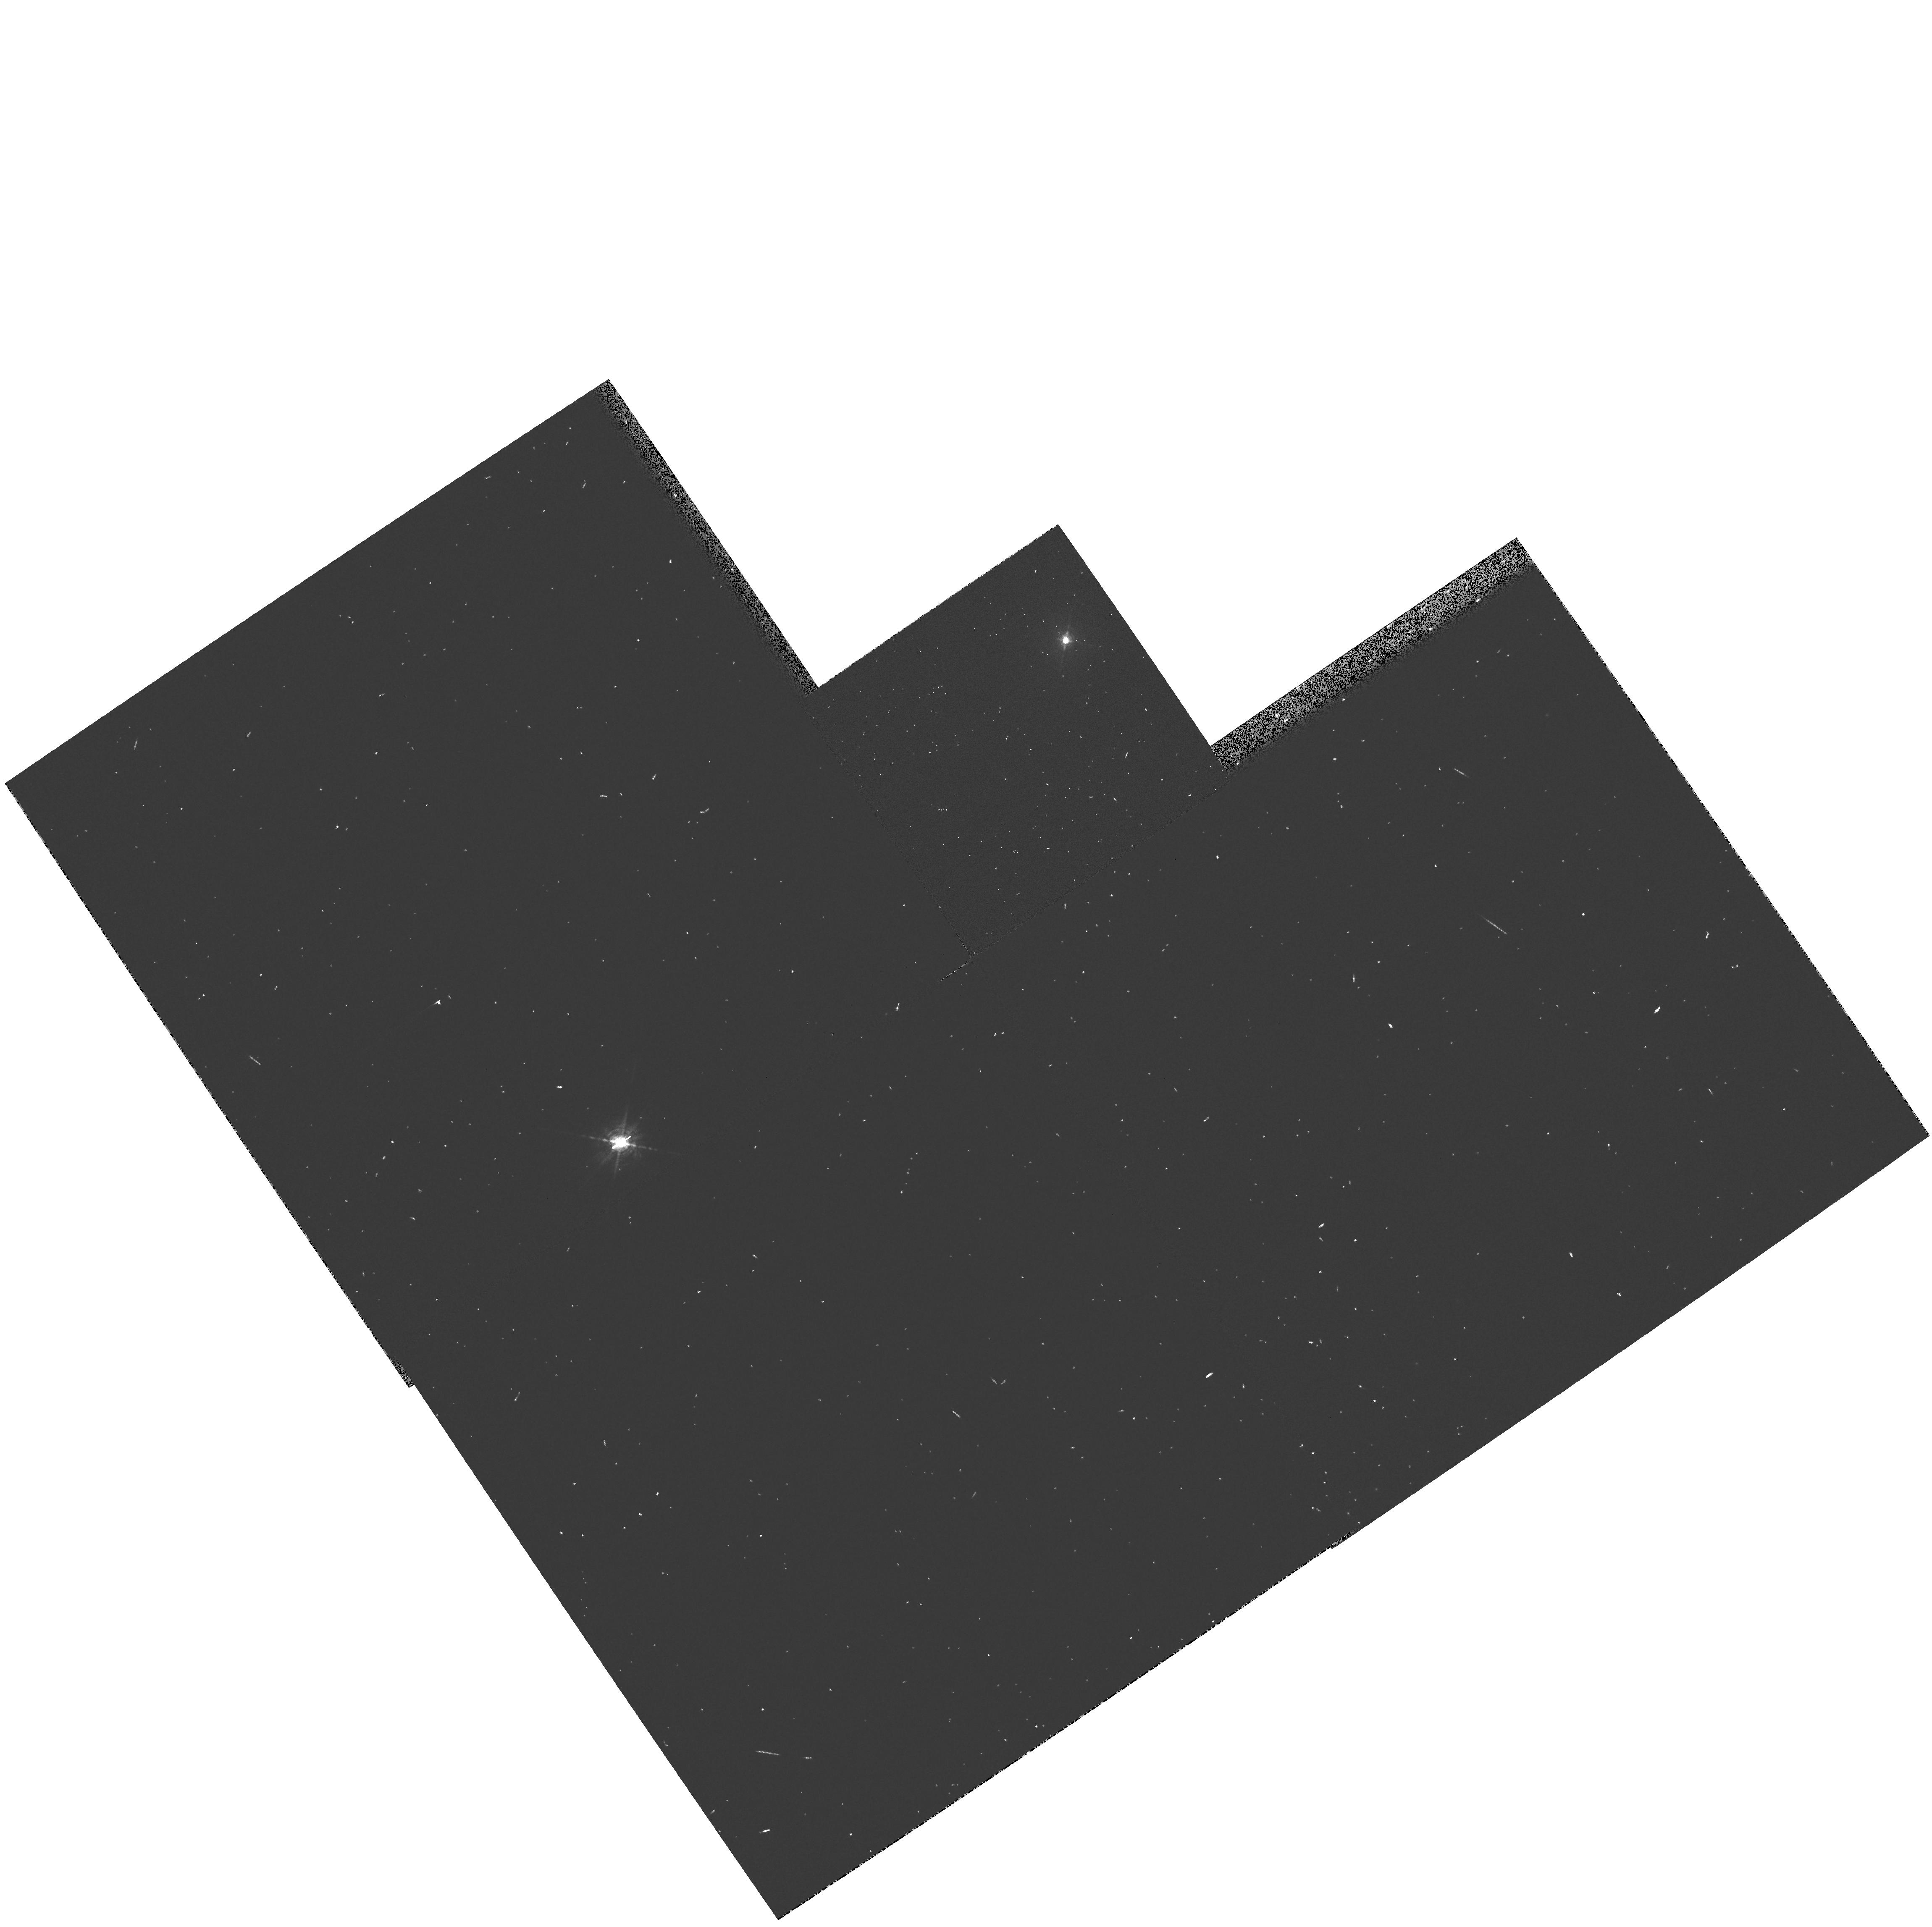
Target: NGC3783
Instrument: WFPC2/PC
Filter: FR680P15
Exposure: 2 min
Observation ID: u5gu010br

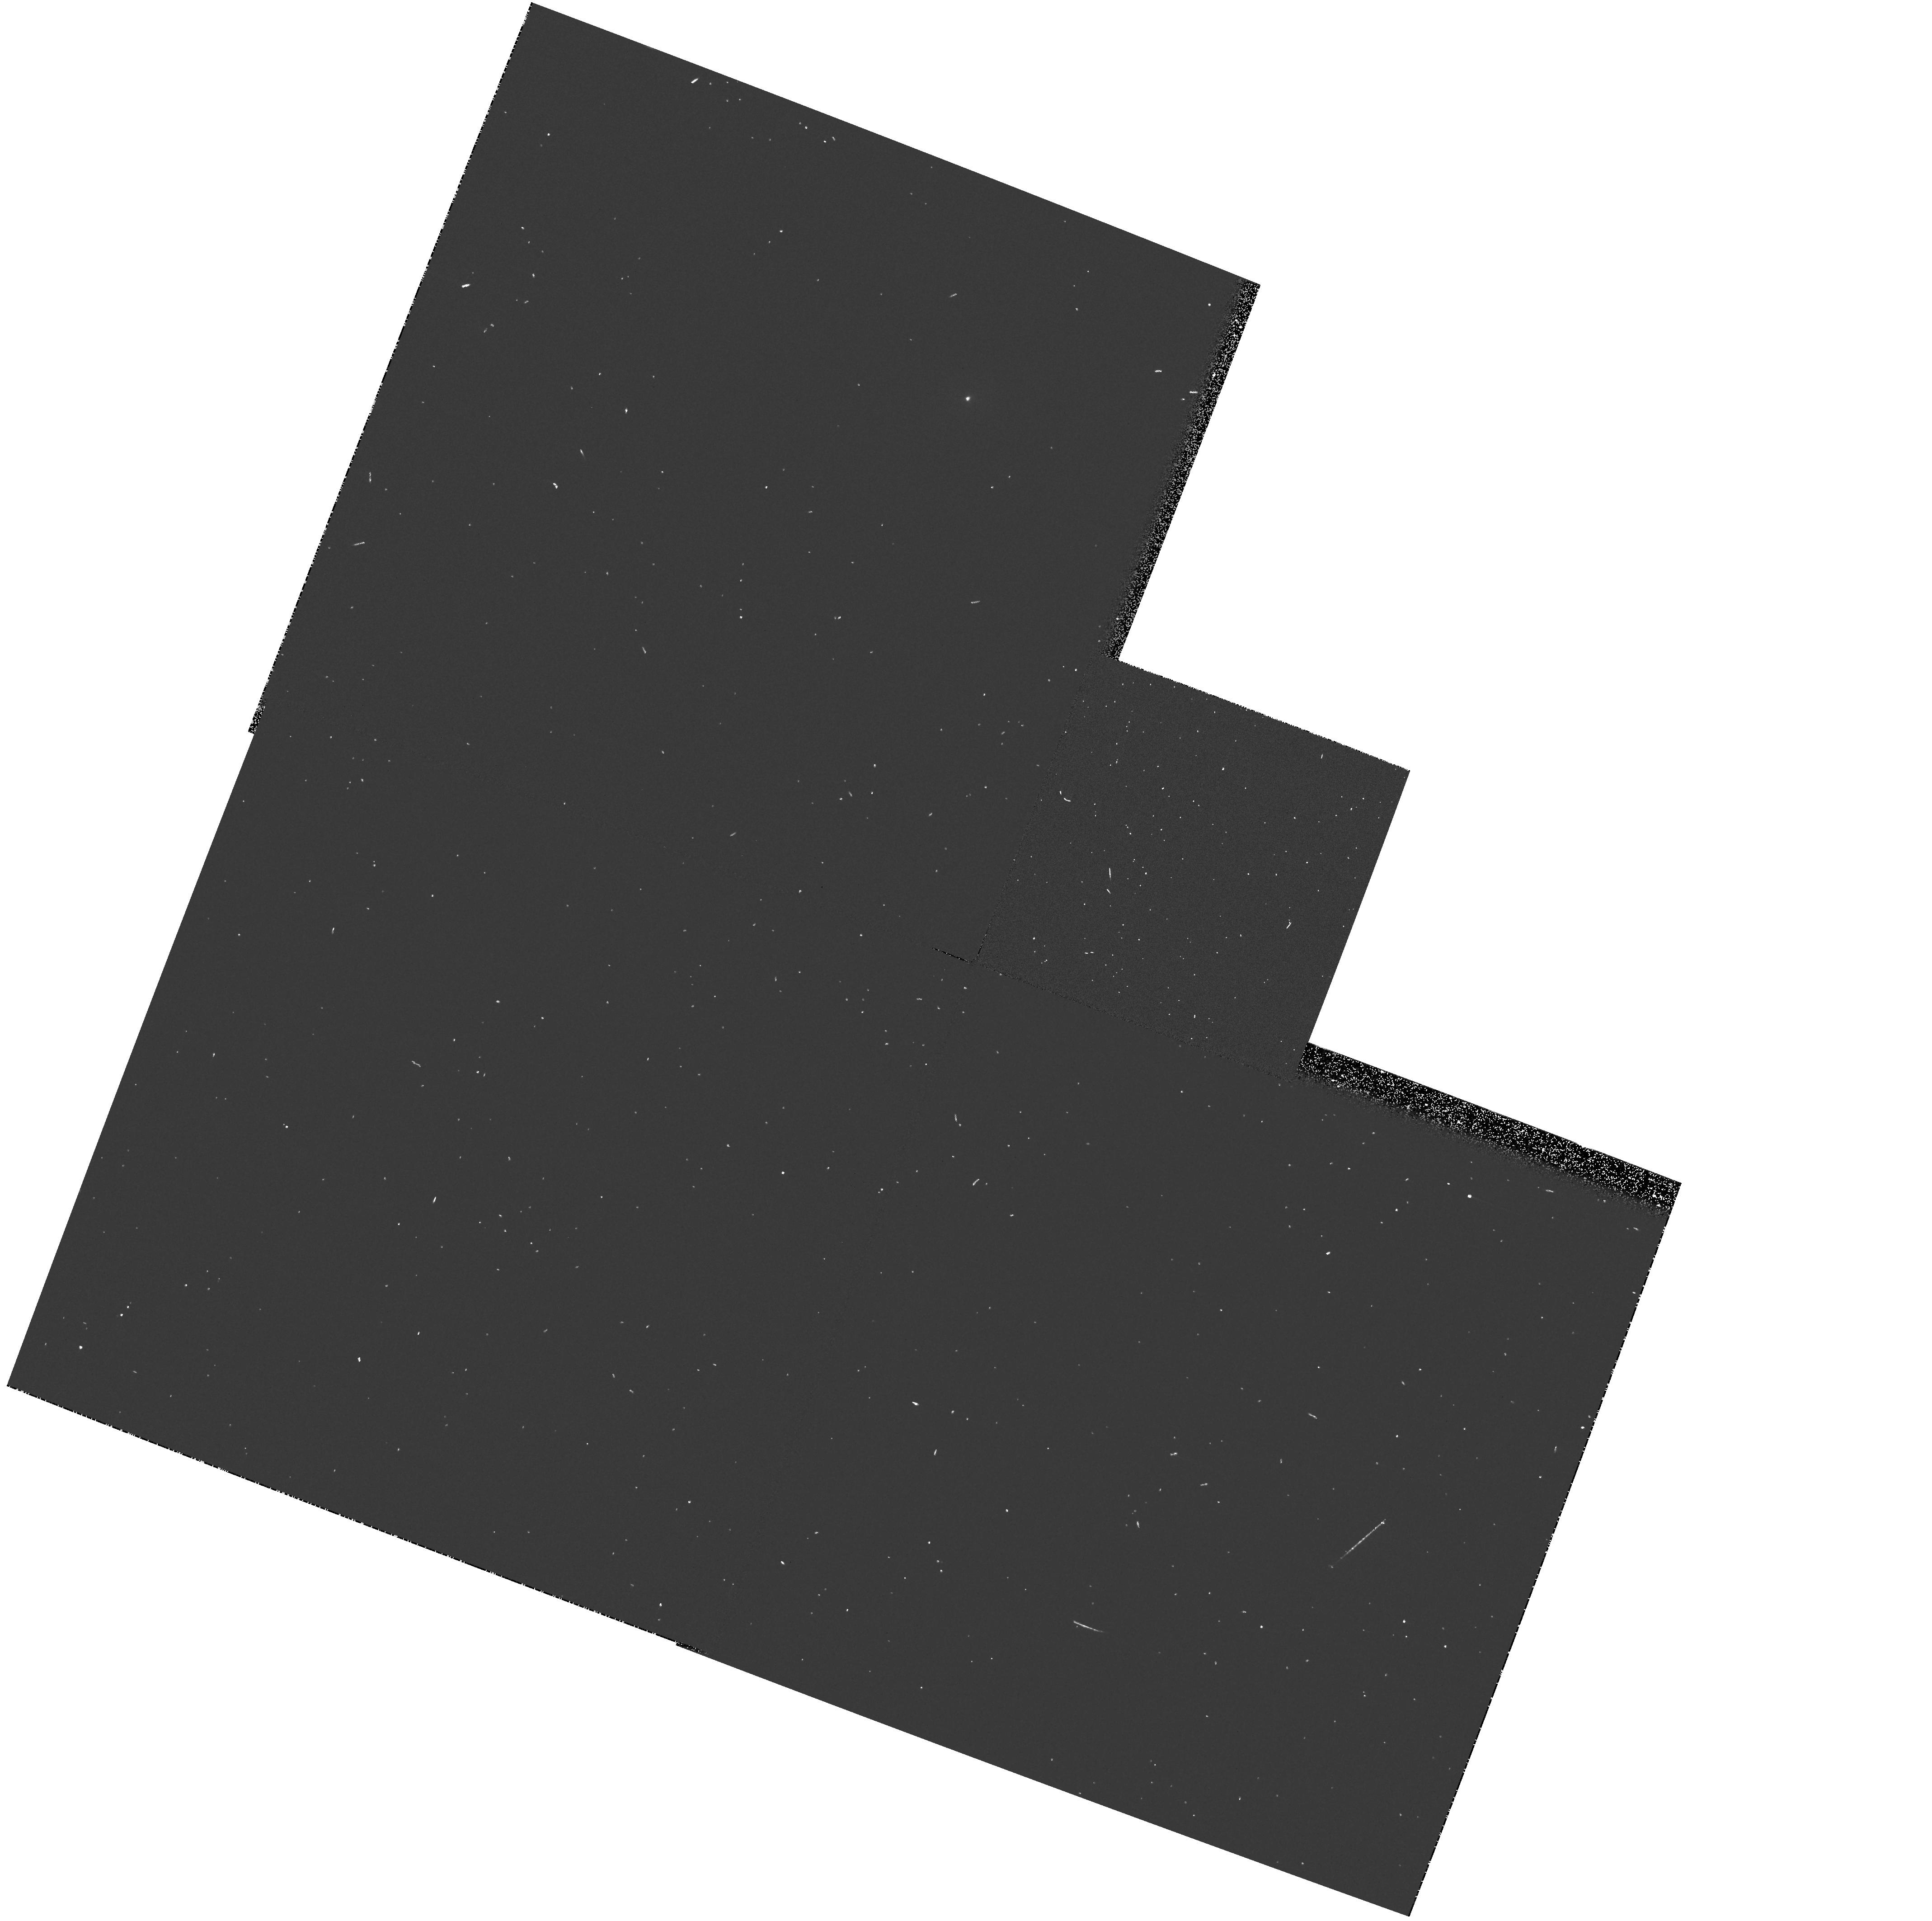
Target: NGC4593
Instrument: WFPC2/PC
Filter: FR533N
Exposure: 1 min
Observation ID: u5gu0308r

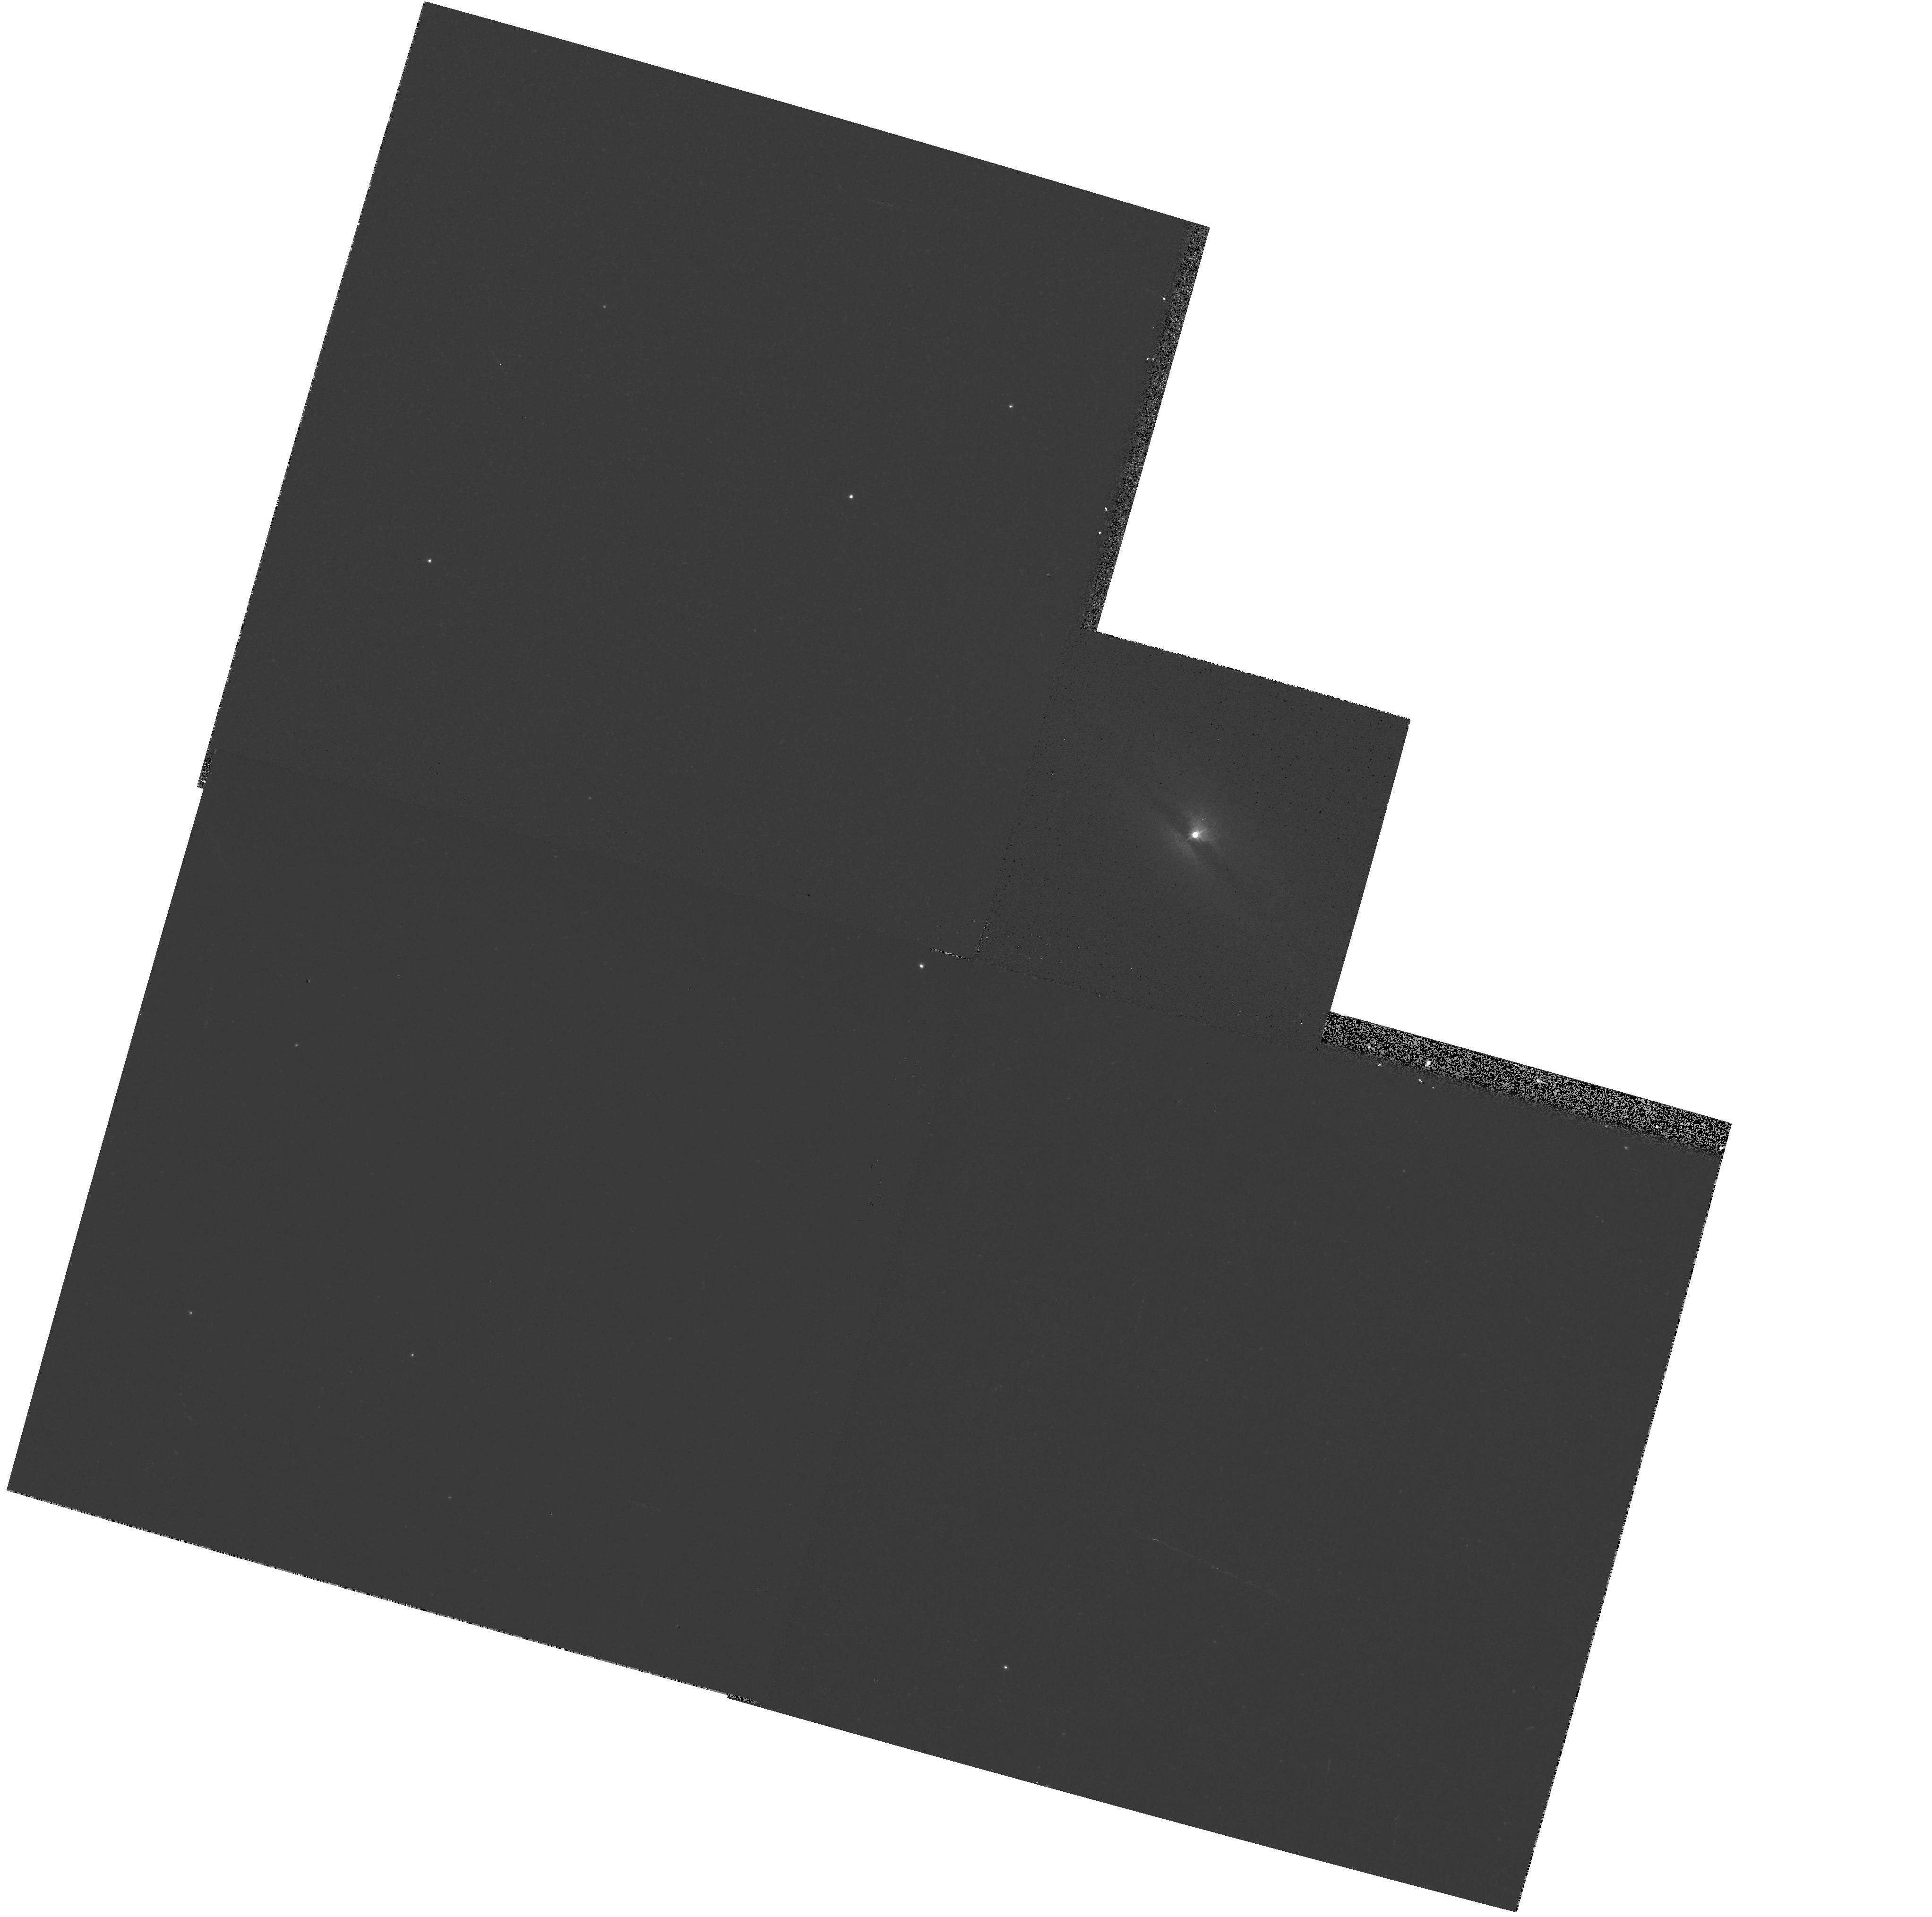
Target: IC4329A
Instrument: WFPC2/PC
Filter: F547M
Exposure: 3 min
Observation ID: hst_8240_04_wfpc2_pc_f547m_u5gu04

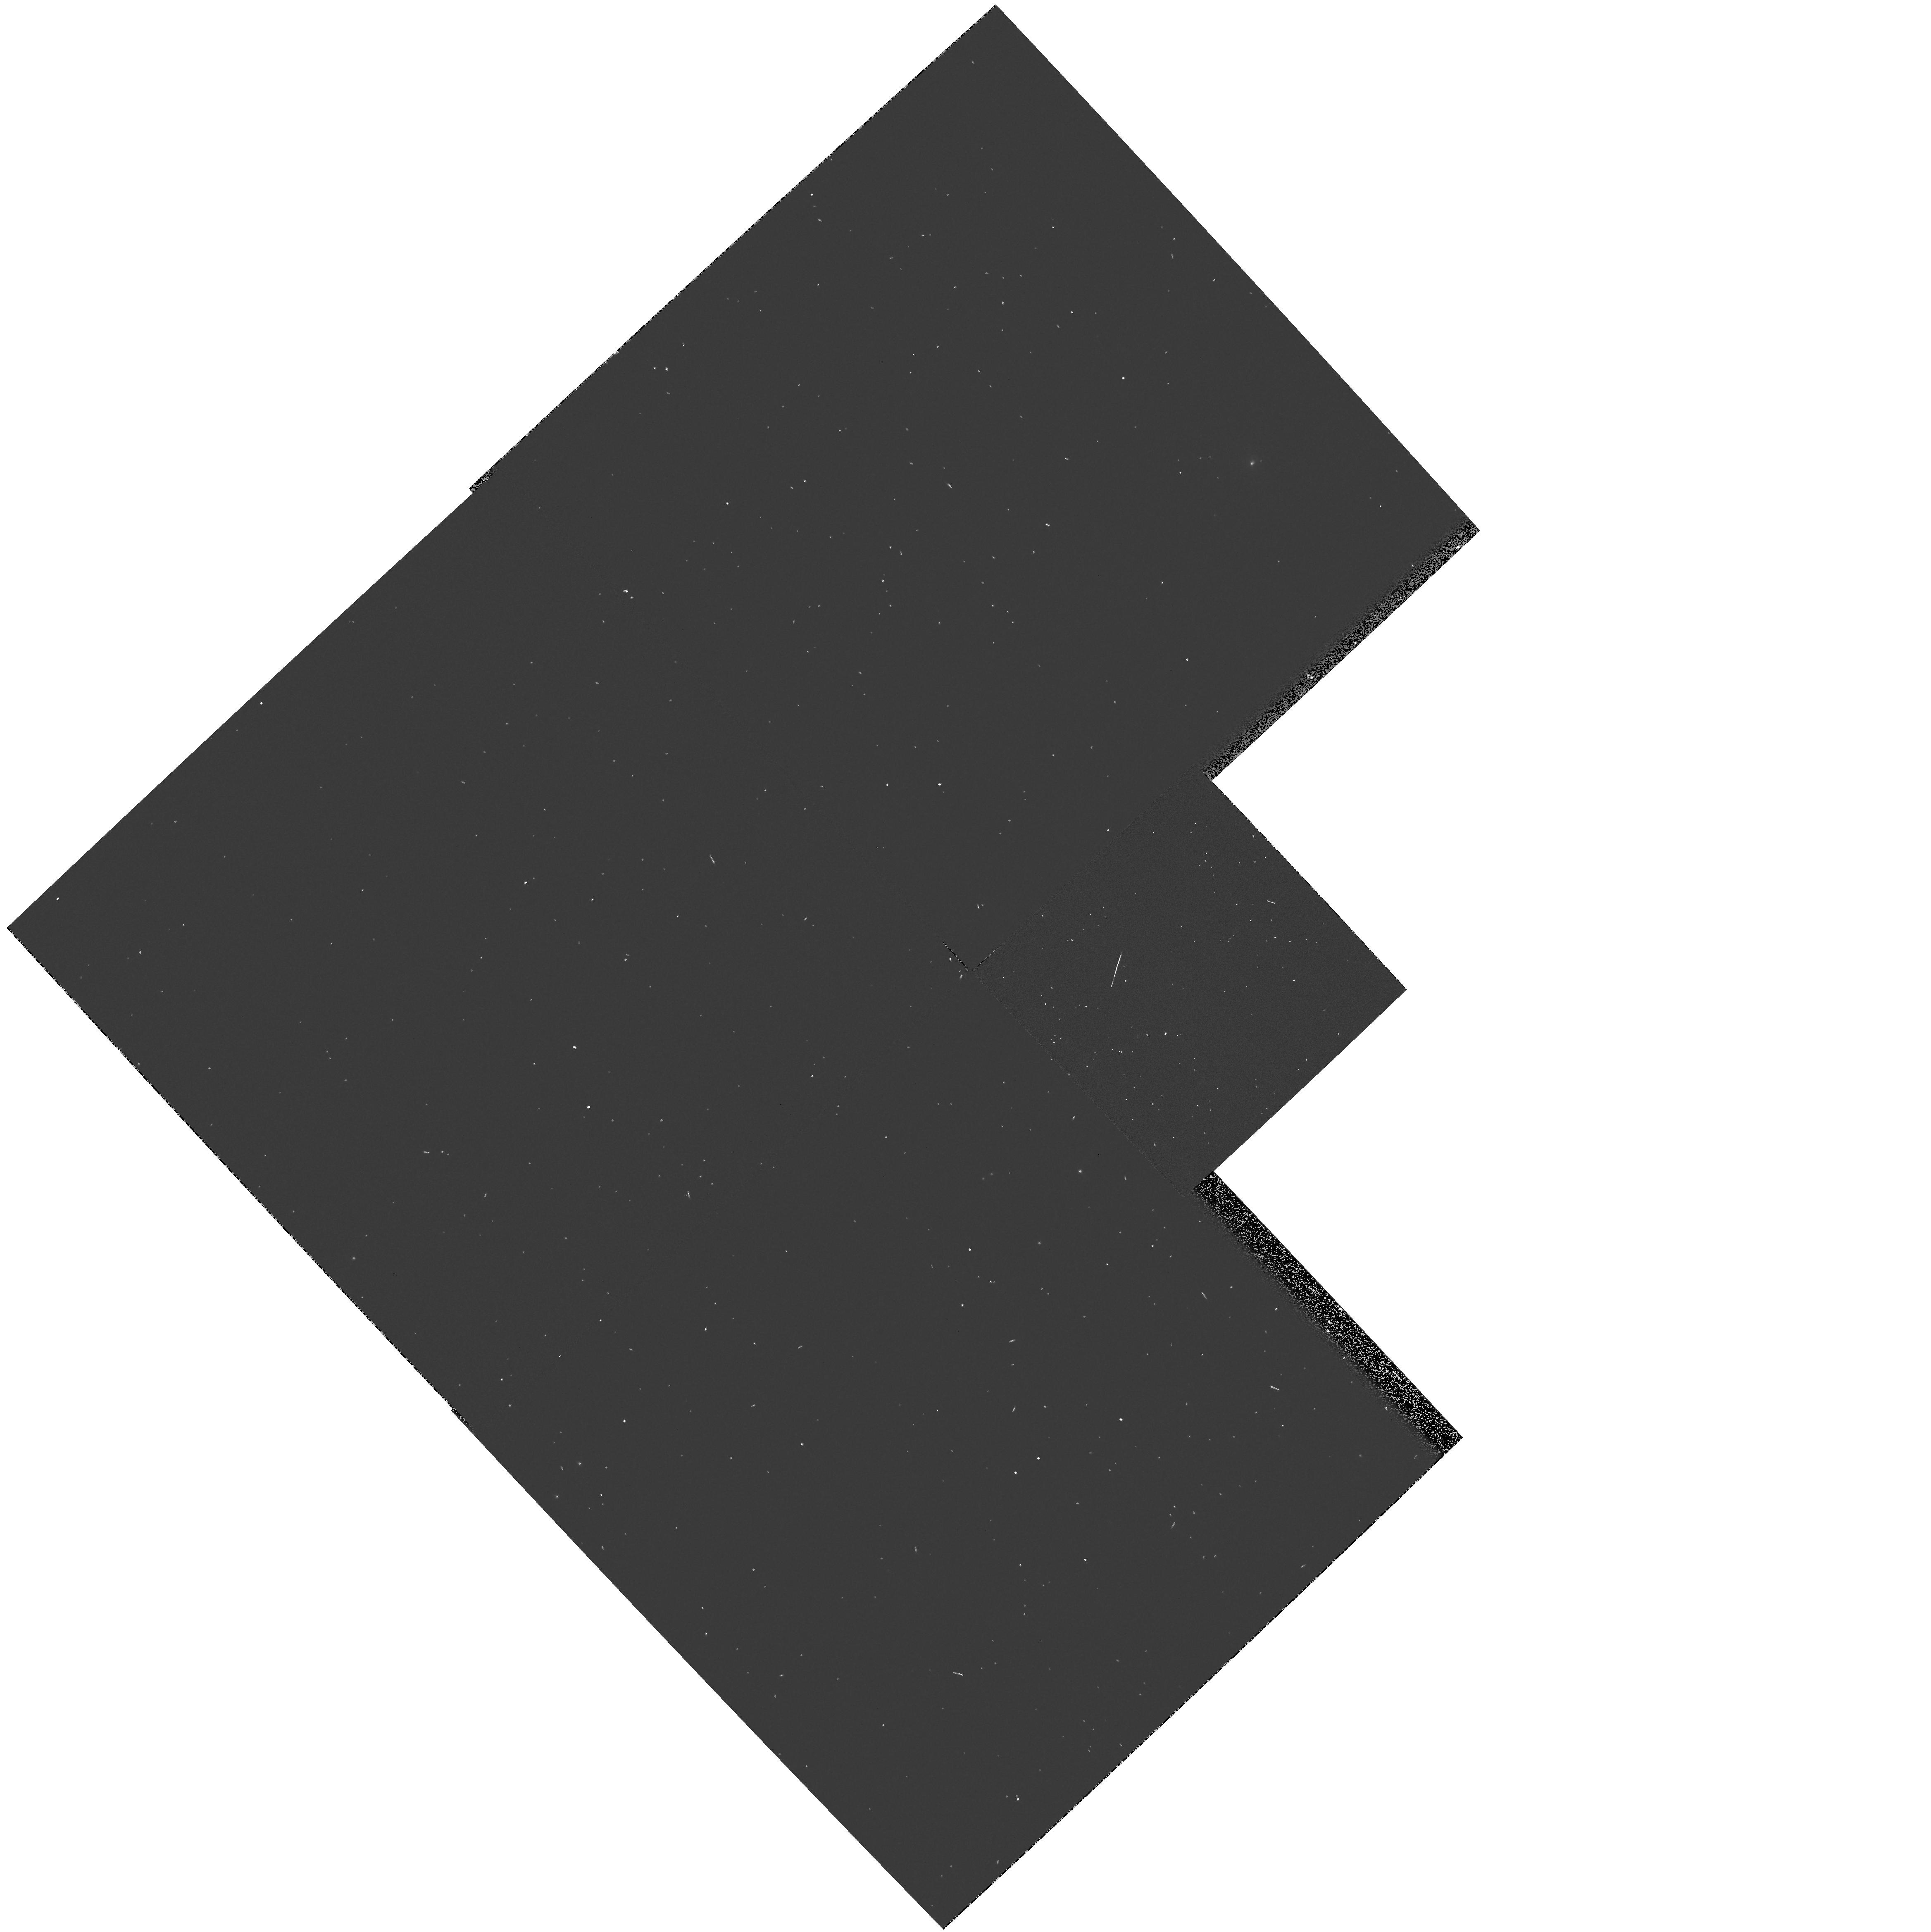
Target: NGC6814
Instrument: WFPC2/PC
Filter: FR533N
Exposure: 2 min
Observation ID: u5gu0606r

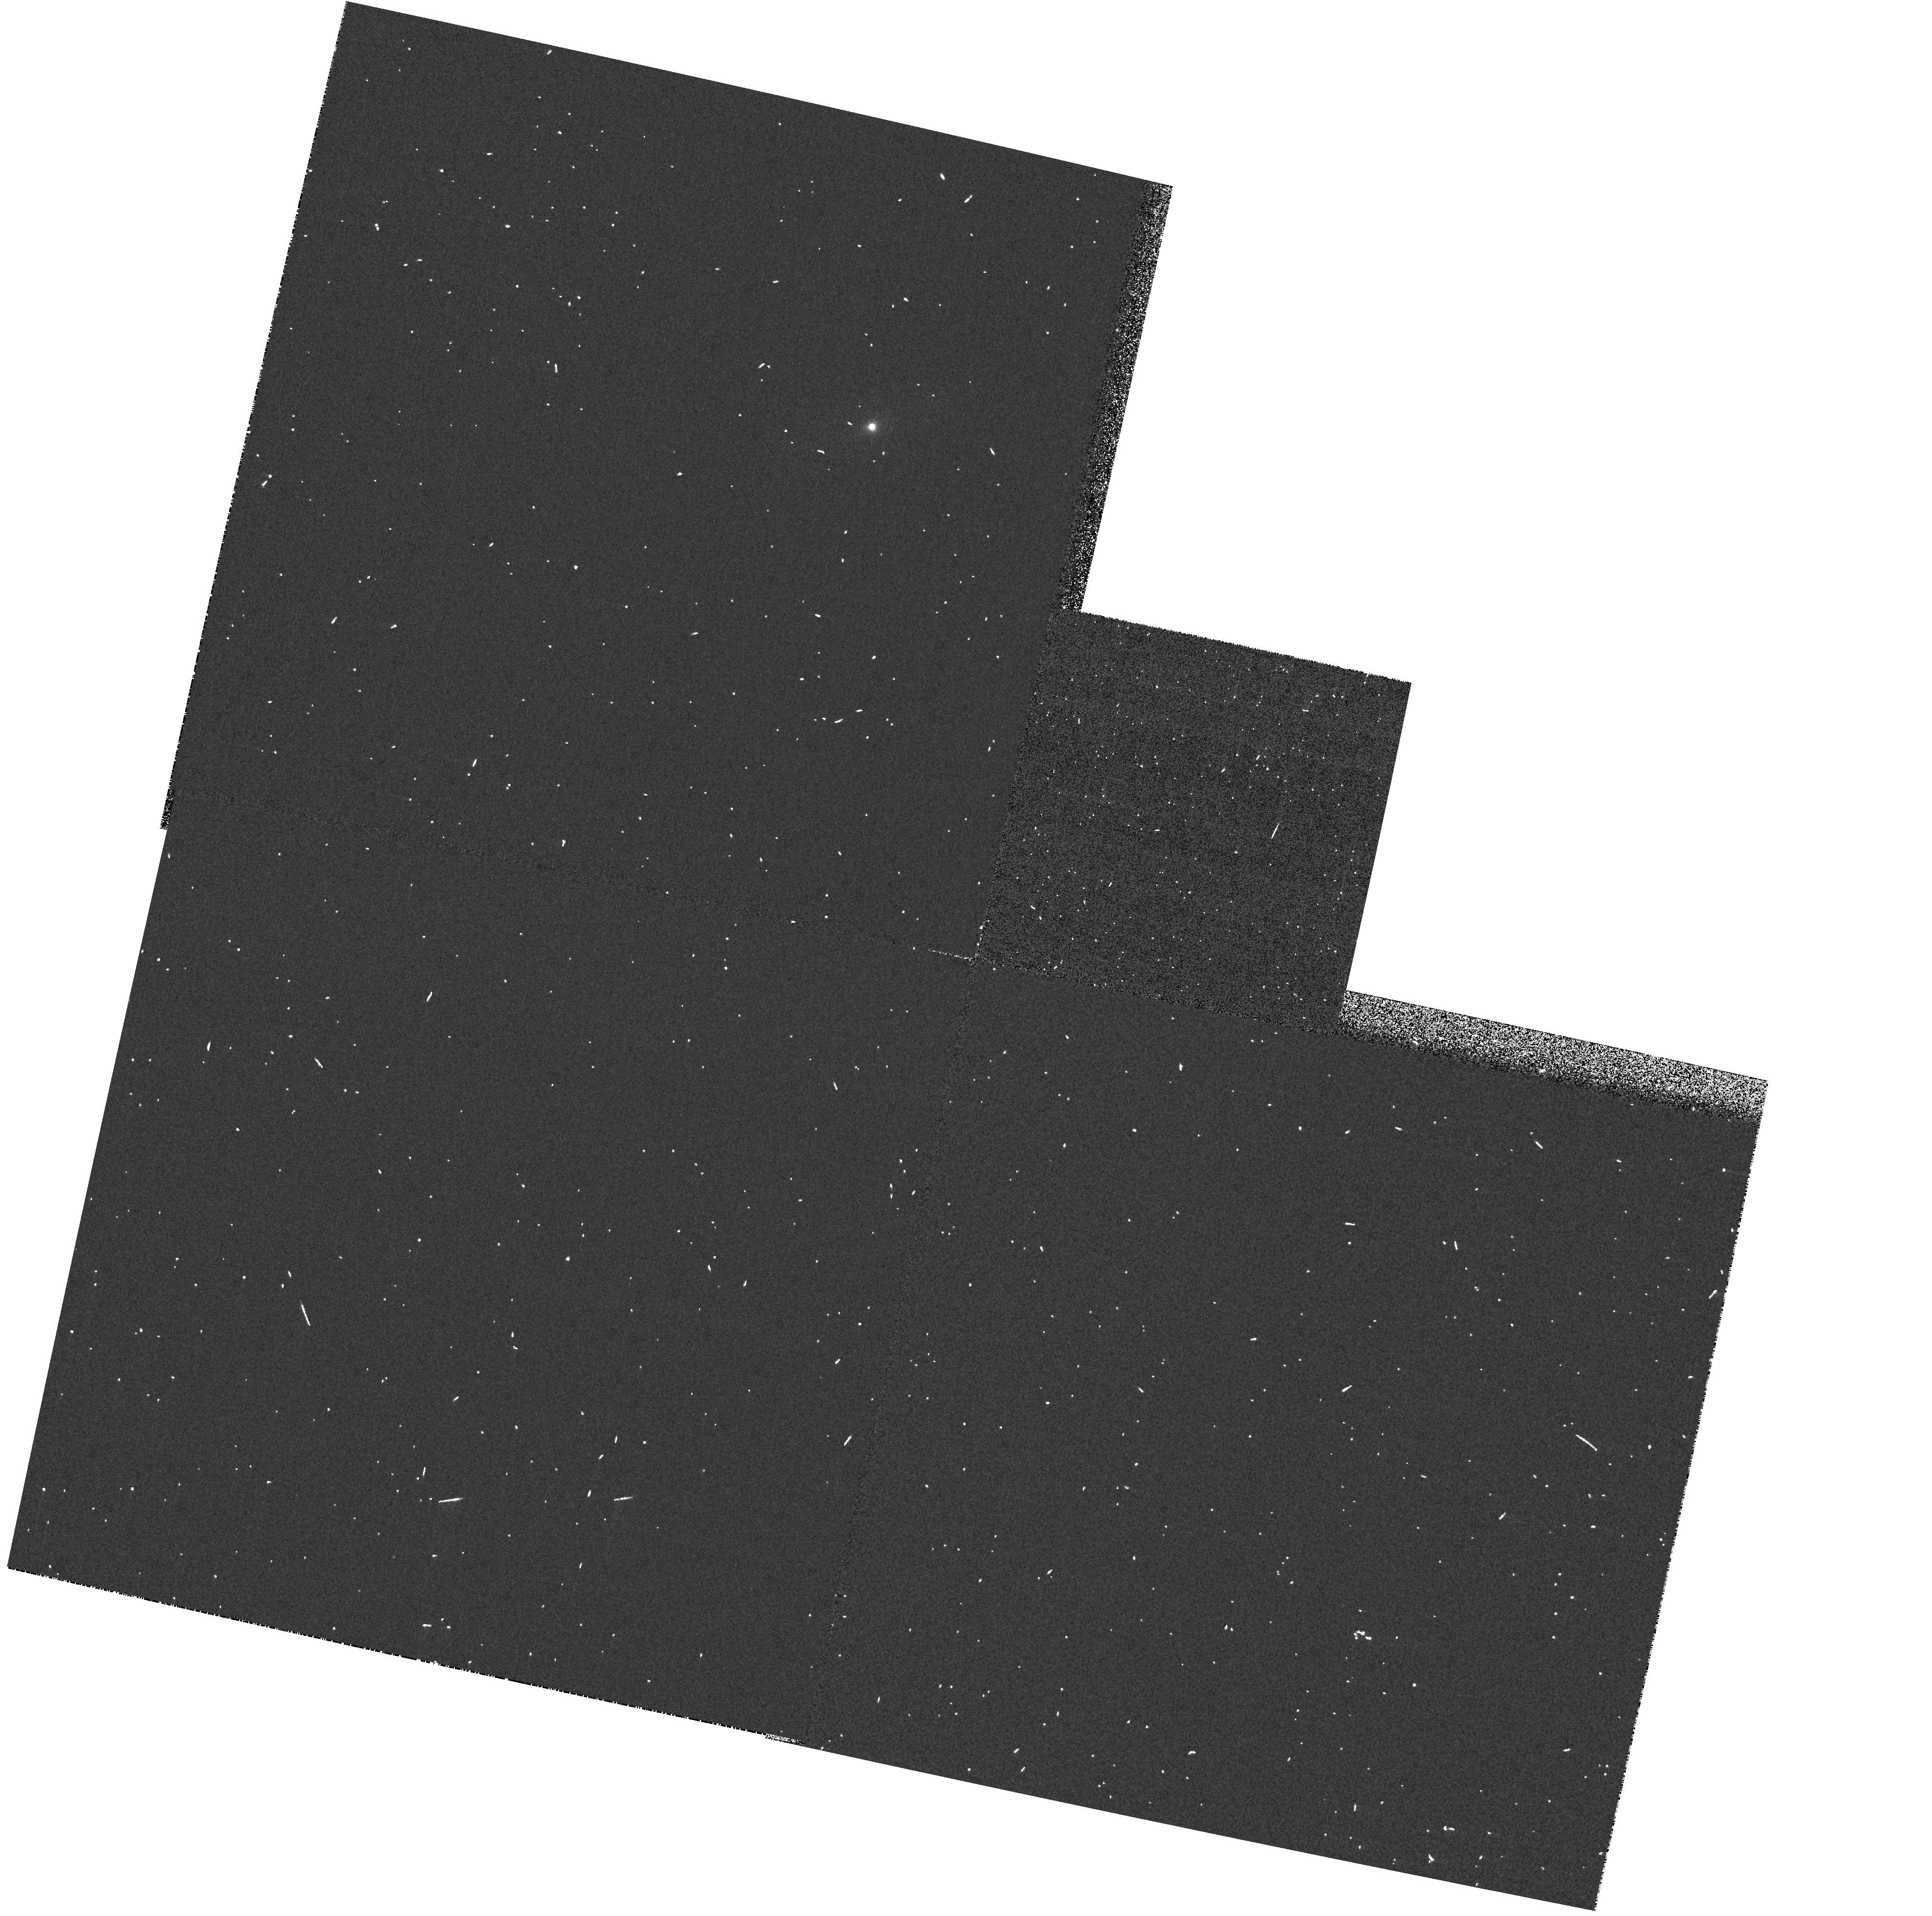
Target: MRK766
Instrument: WFPC2/PC
Filter: FR533N
Exposure: 2 min
Observation ID: u5gu0208r

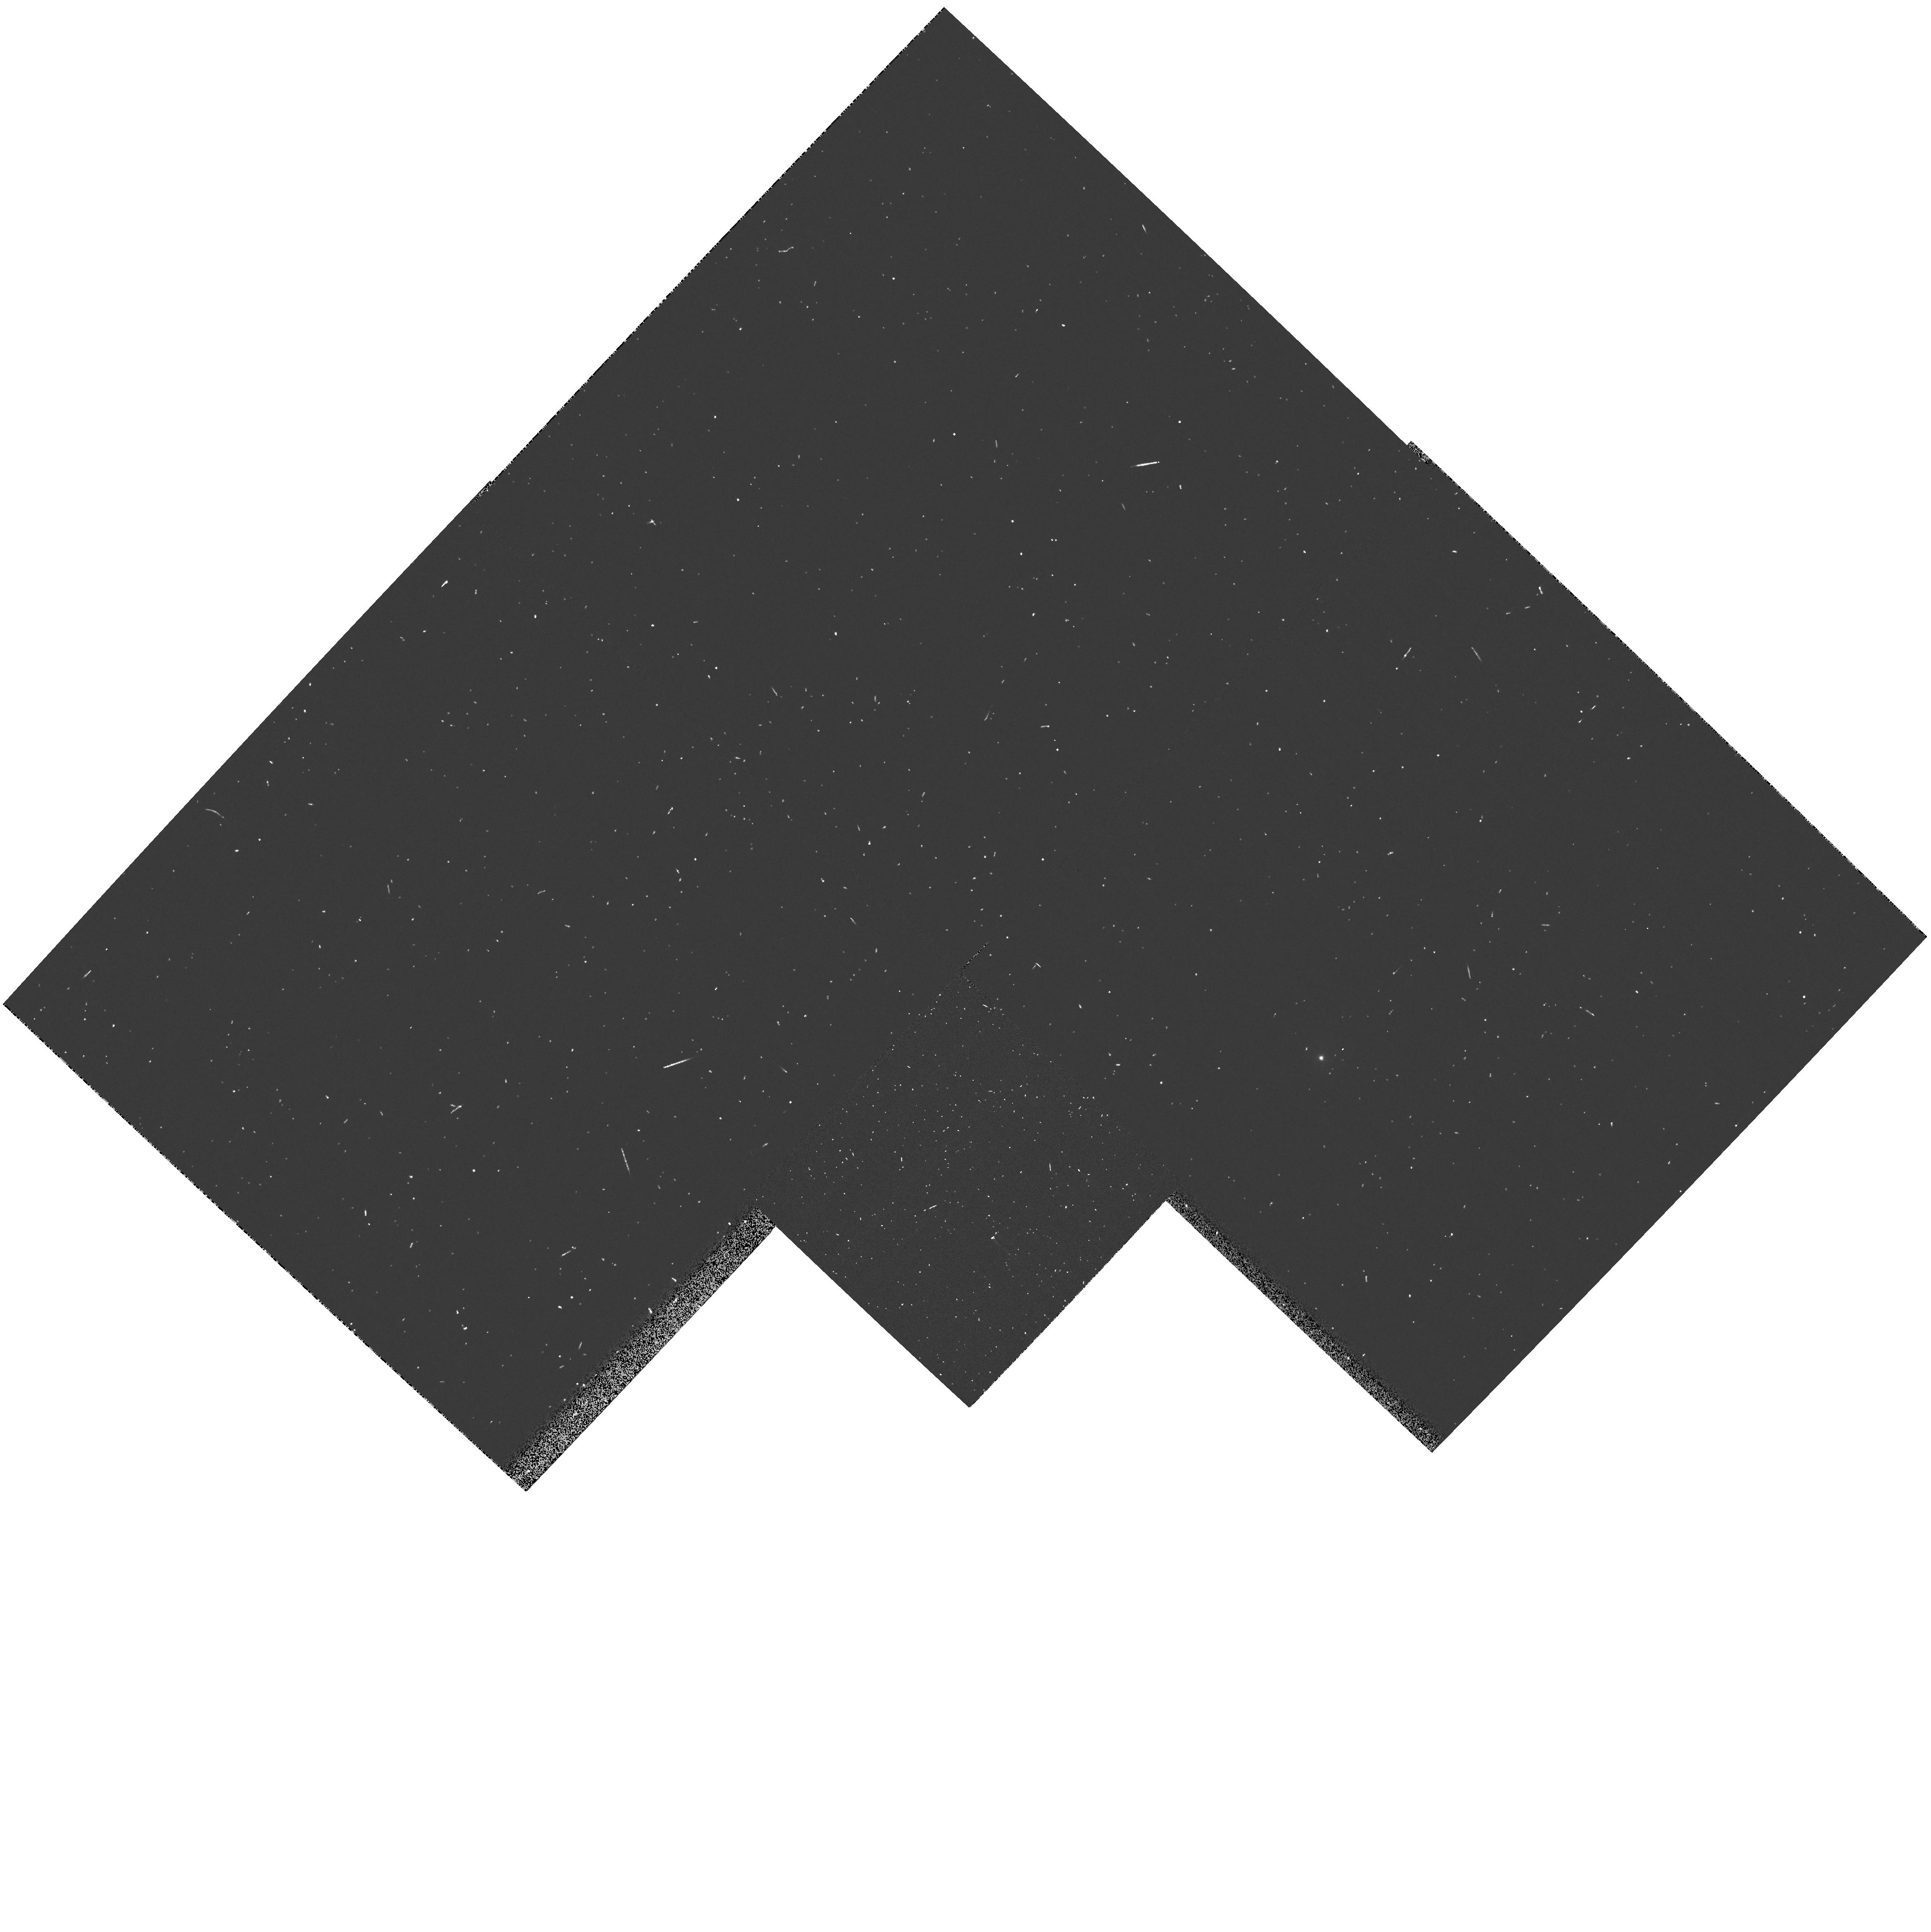
Target: NGC5548
Instrument: WFPC2/PC
Filter: FR533N
Exposure: 2 min
Observation ID: u5gu0508r

Masses and Spins of Black Holes in Seyfert Galaxies (PI: Wilson, Andrew S.)

About 20 bright Seyfert 1 galaxies are now known to have very broad (up to 100, 000 km s^-1) Fe KAlpha emission lines near 6.4 keV. The line profiles can be well described by a model involving Fe fluorescence in an accretion disk within 20 gravitational radii of the hole. The line profile is sensitive to the metric in this region and attempts have been made to derive the spin of the black hole for the galaxy with the best measured profile (MCG--6--30--15). This spin measurement is controversial because of the relatively poor quality of the line profile, but soon to be launched X-ray missions (AXAF, XMM and ASTRO-E) will provide profiles of sufficient quality for spin determination. The goal of the present proposal is to measure black hole masses for a small sample of these galaxies. Knowledge of both mass and spin provides a complete description of the hole and gives many benefits, including the Eddington ratio, the influence of the hole on stars, the variability timescale of the inner disk, the radiative efficiency of accretion, the source of power for radio jets and the history of accretion by the hole. We propose STIS spectroscopy of the disk of ionized gas we have recently discovered in MCG--6--30-- 15 to measure, or obtain upper limits to, the mass of its black hole, and WFPC2 imaging to search for similar such disks in 7 other galaxies.